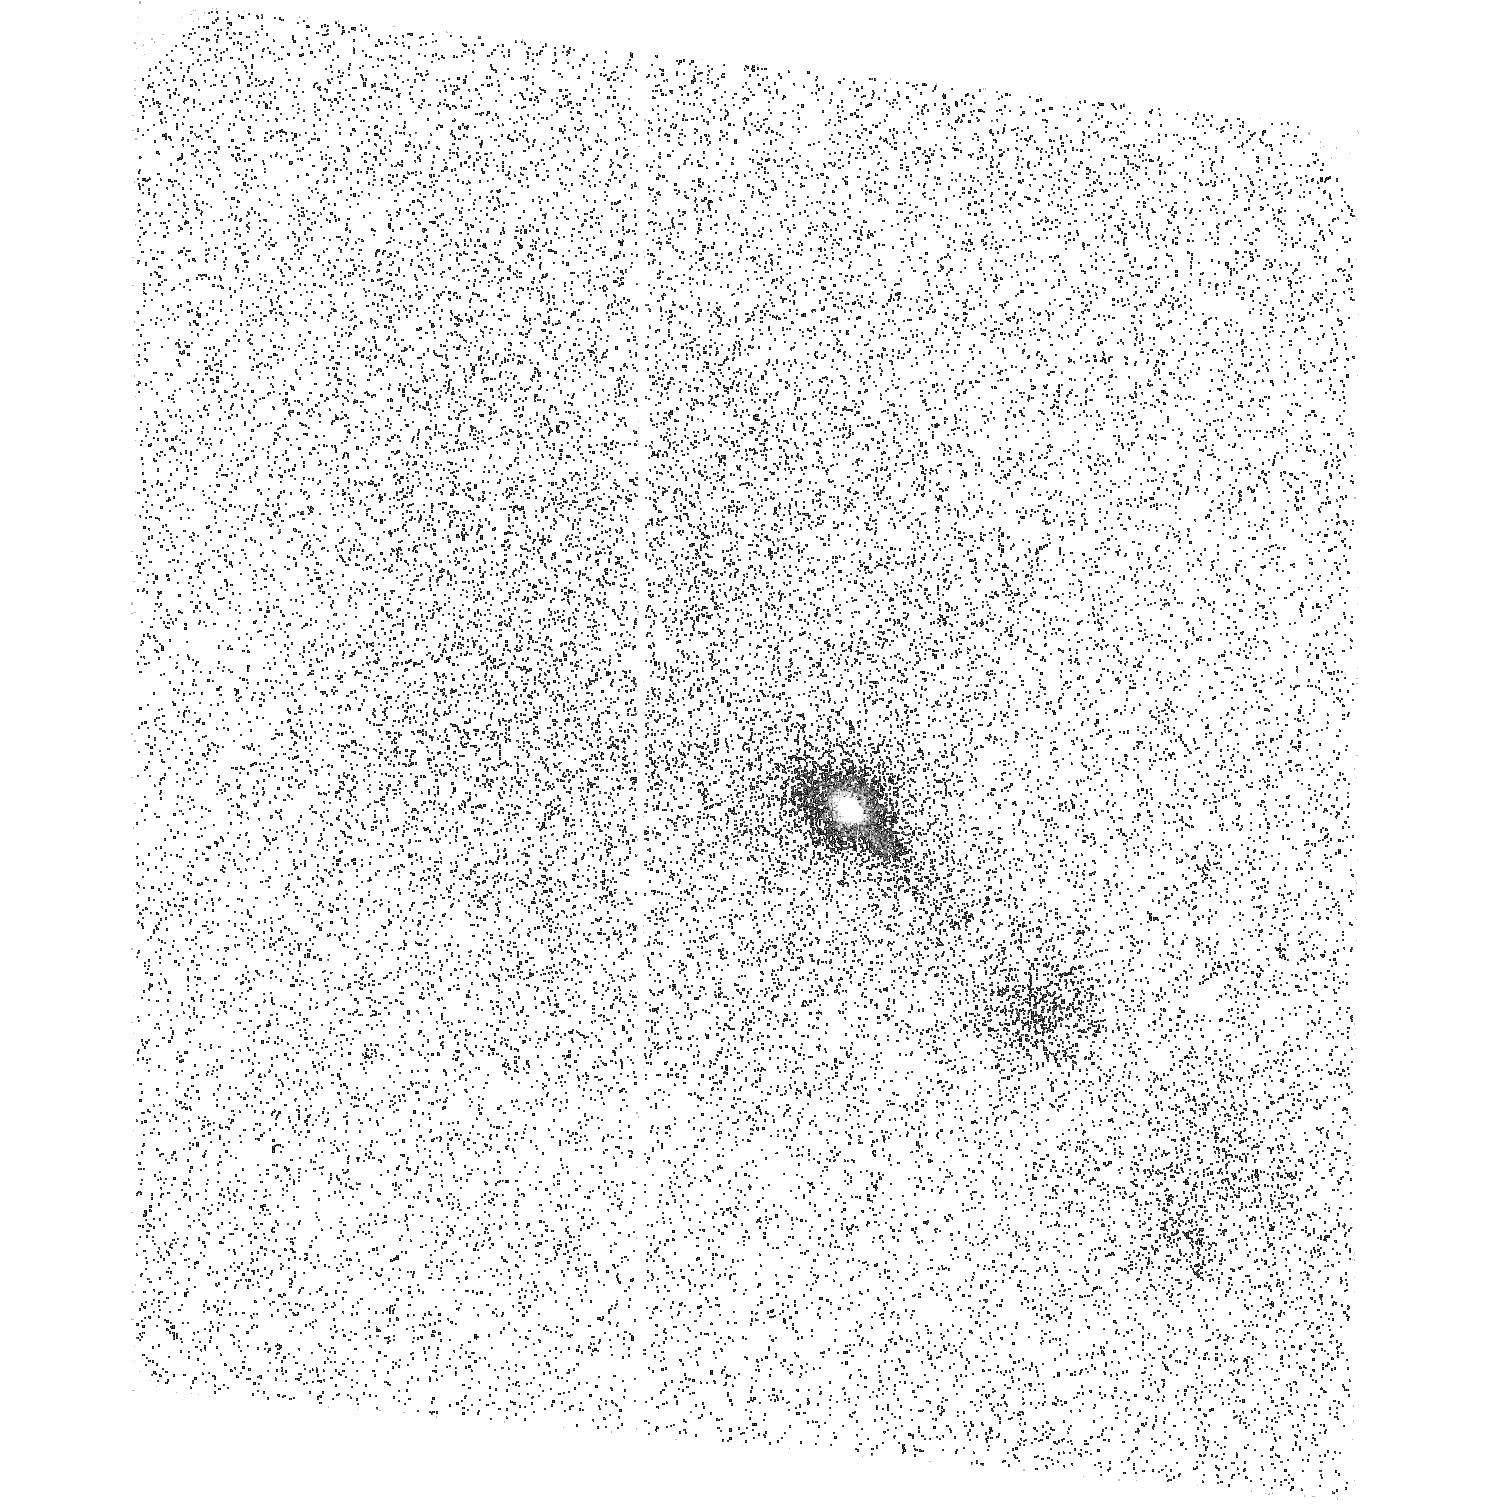
Target: DG-TAU. Instrument: ACS/SBC. Filter: F165LP. Exposure: 31 min. Observation ID: hst_12199_03_acs_sbc_f165lp_jbic03

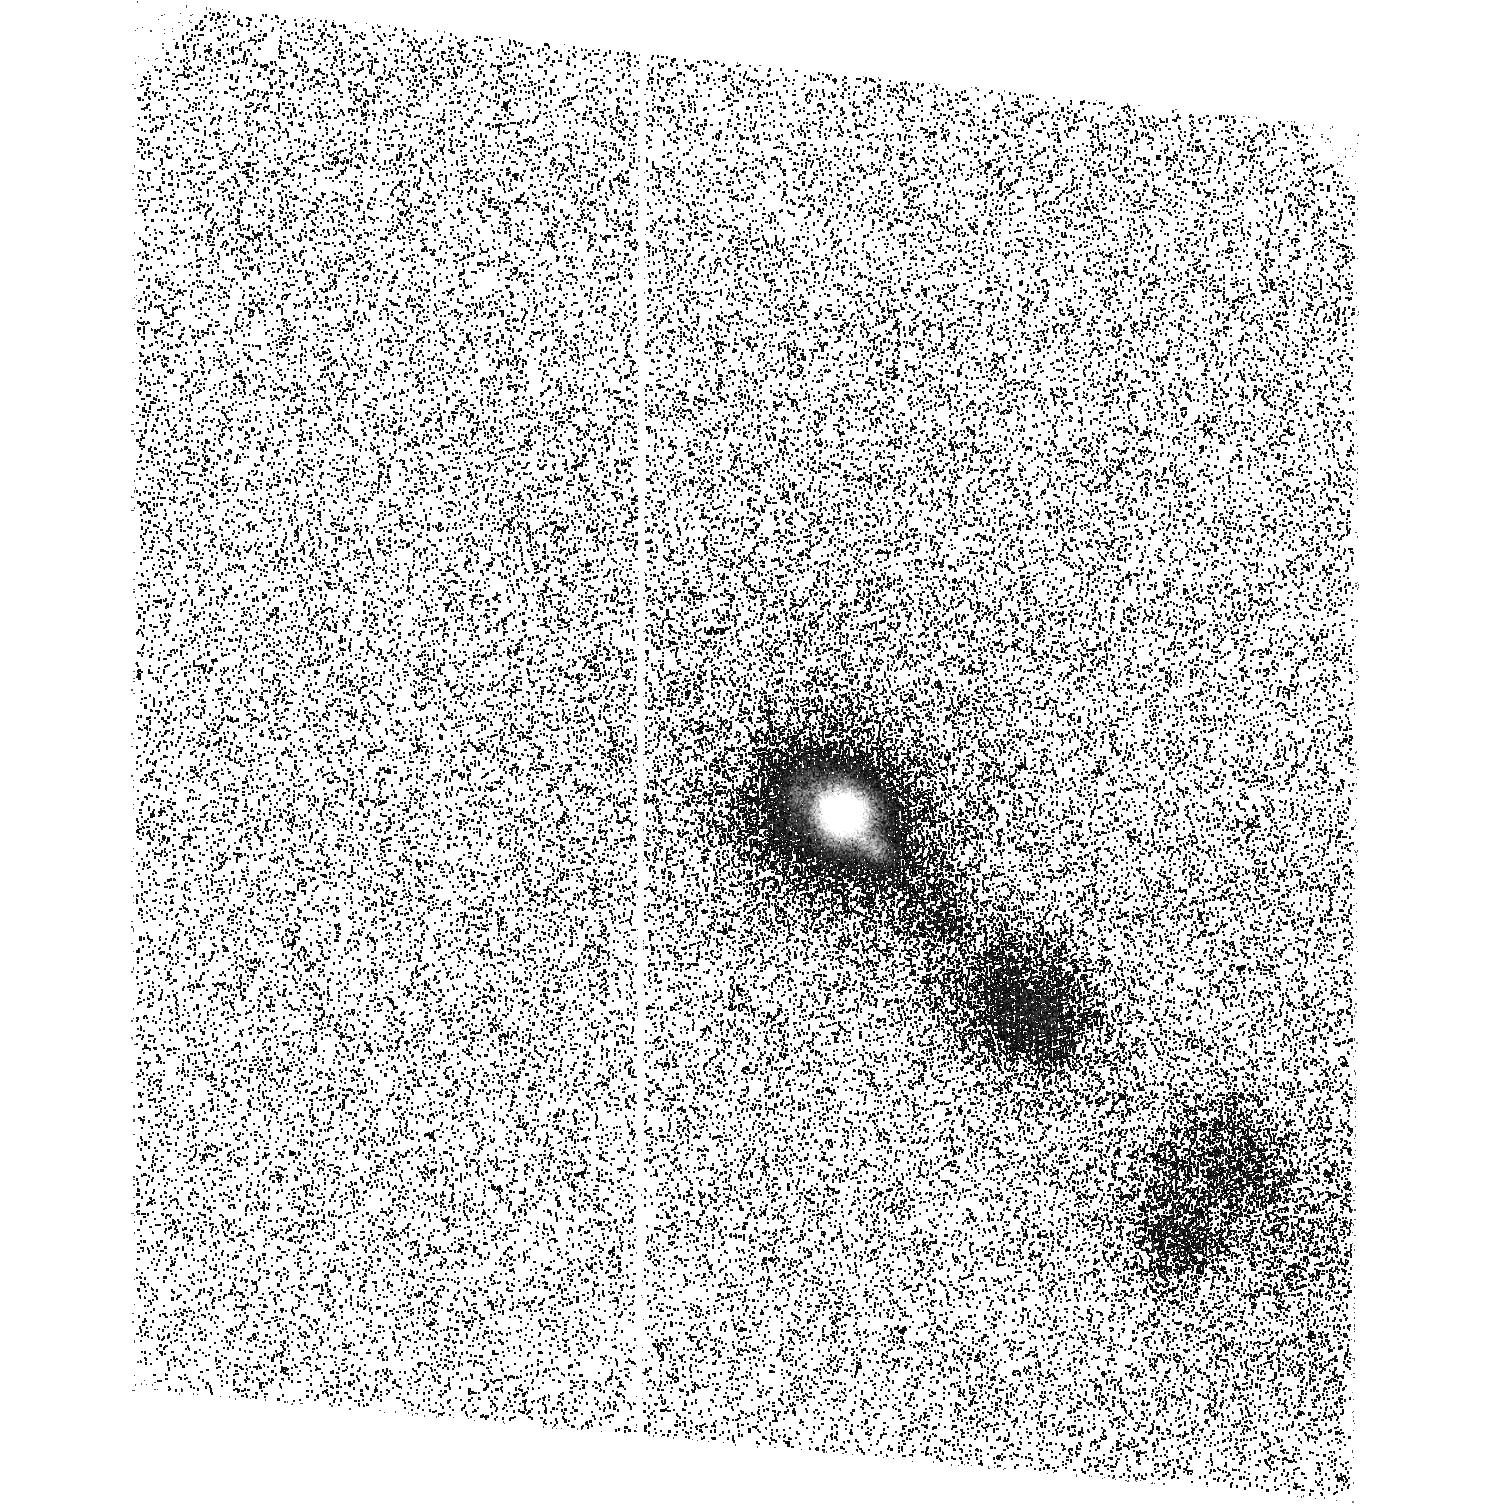
Target: DG-TAU. Instrument: ACS/SBC. Filter: F140LP. Exposure: 31 min. Observation ID: hst_12199_03_acs_sbc_f140lp_jbic03

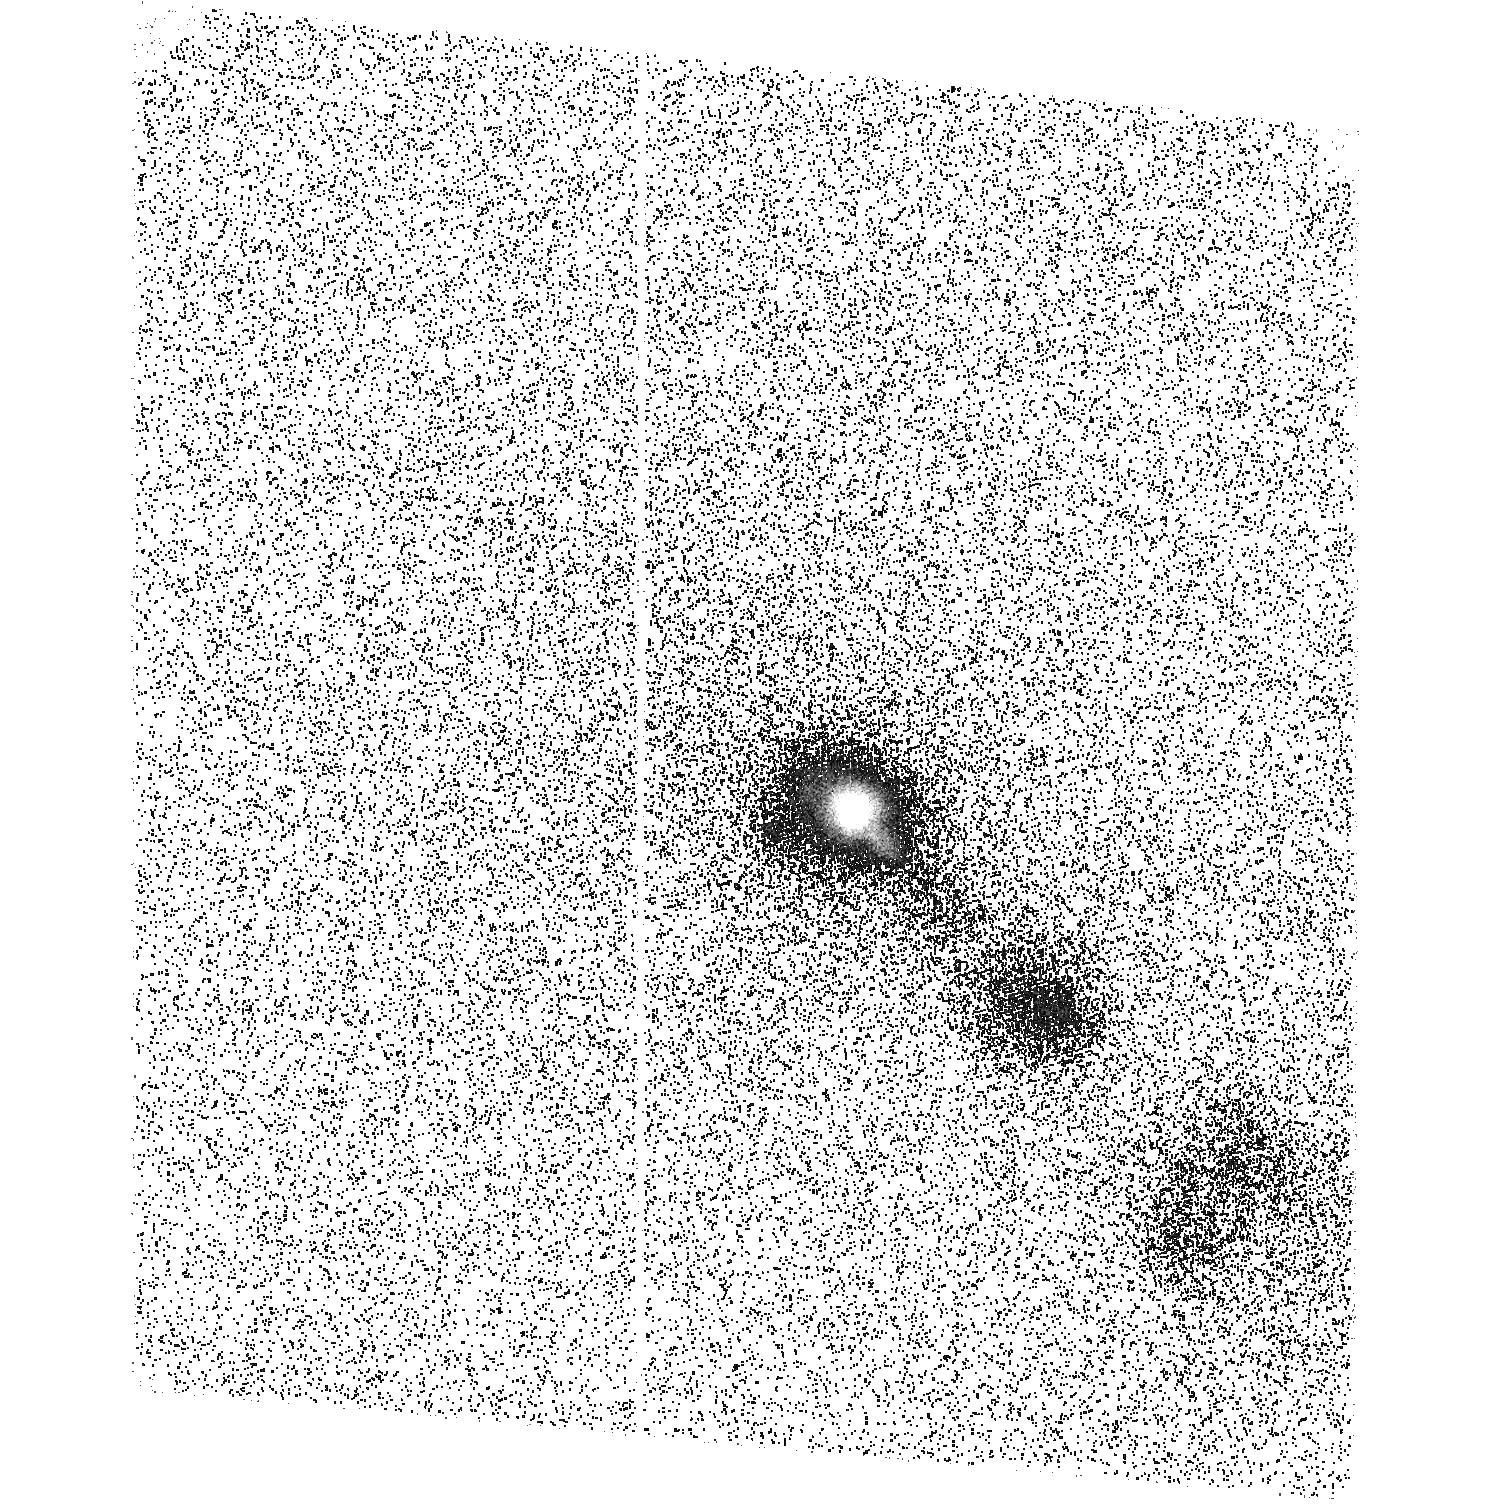
Target: DG-TAU. Instrument: ACS/SBC. Filter: F150LP. Exposure: 31 min. Observation ID: hst_12199_03_acs_sbc_f150lp_jbic03

The shocking truth about DG Taus jet (PI: Schneider, Christian)

We propose to use STIS to obtain the first FUV long-slit spectrum of DG Tau's jet. The classical T Tauri star DG Tau shows signatures of magnetic activity, accretion, a circumstellar disk and outflows. The detection of soft X-ray emission from hot plasma with temperatures above 1E6 K within DG Tau's jet at a few tens of AU from the power source, distinctly different from coronal emission, challenges current jet theories, since observations and modeled scenarios concentrated on warm material with temperatures up to a few 1E4 K. With the slit oriented along the jet axis and supplementary broad band ACS/SBC FUV images, we will use the C IV emission line doublet (peak formation temperature 1E5 K) to measure, for the first time, the kinematics of the intermediate temperature gas along the jet axis, which is not possible with any other instrument. Our goals are to find (1) the relation of the intermediate temperature material to the hot X-ray emitting material, (2) the correlation of temperature and velocity in stellar jets, and (3) the heating source of the hotter material.